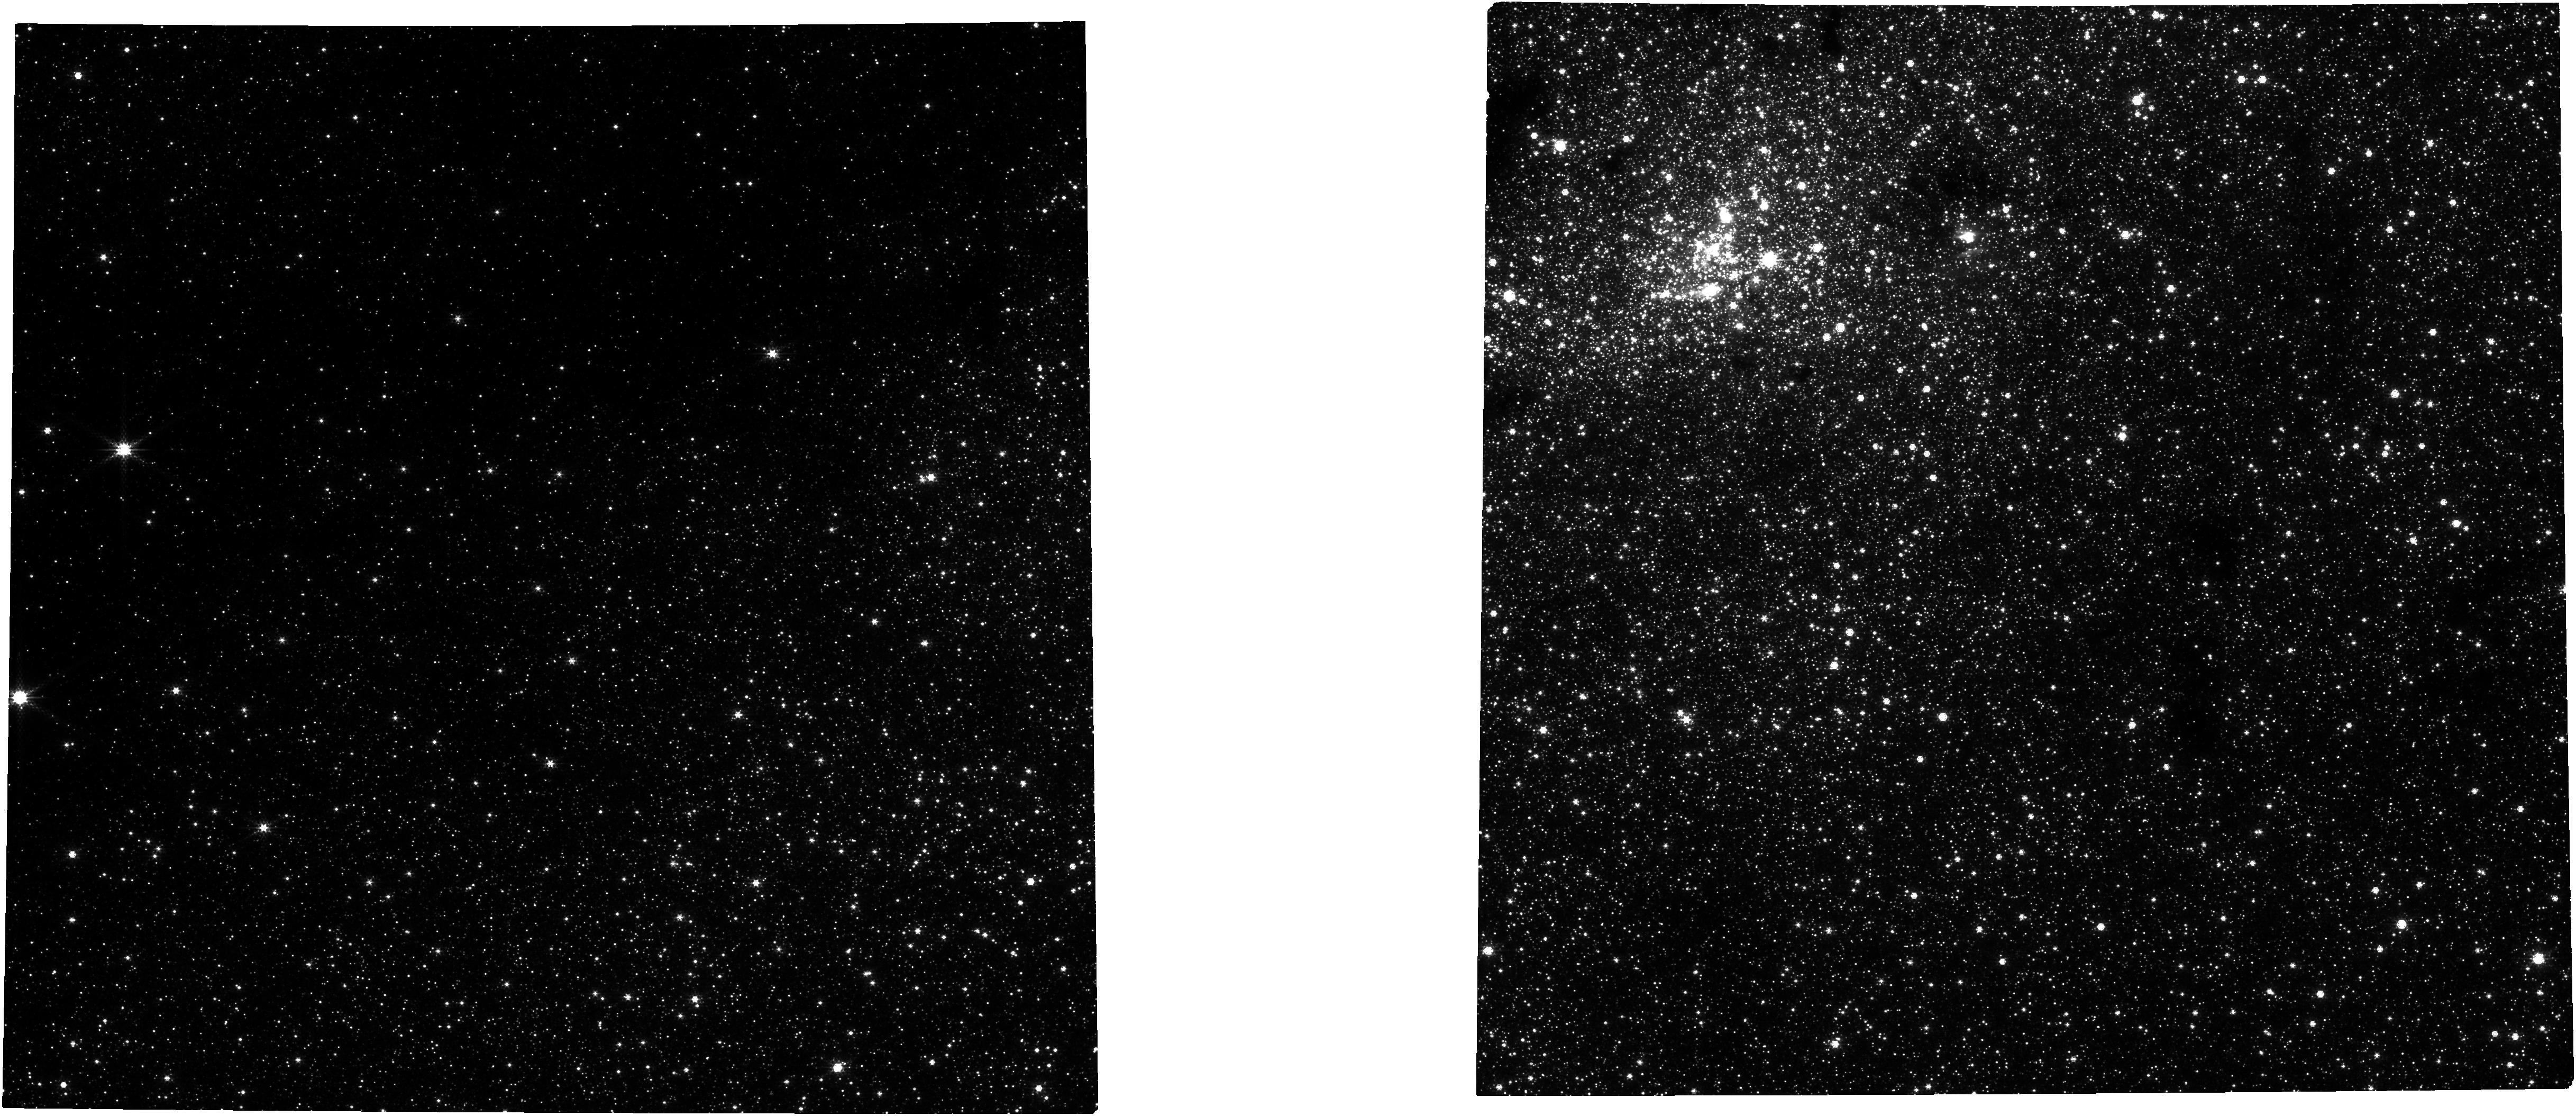
Target: NAME-GAL-CENTER
Instrument: NIRCAM
Filter: F250M
Exposure: 21 min
Observation ID: jw02772-o101_t001_nircam_clear-f250m

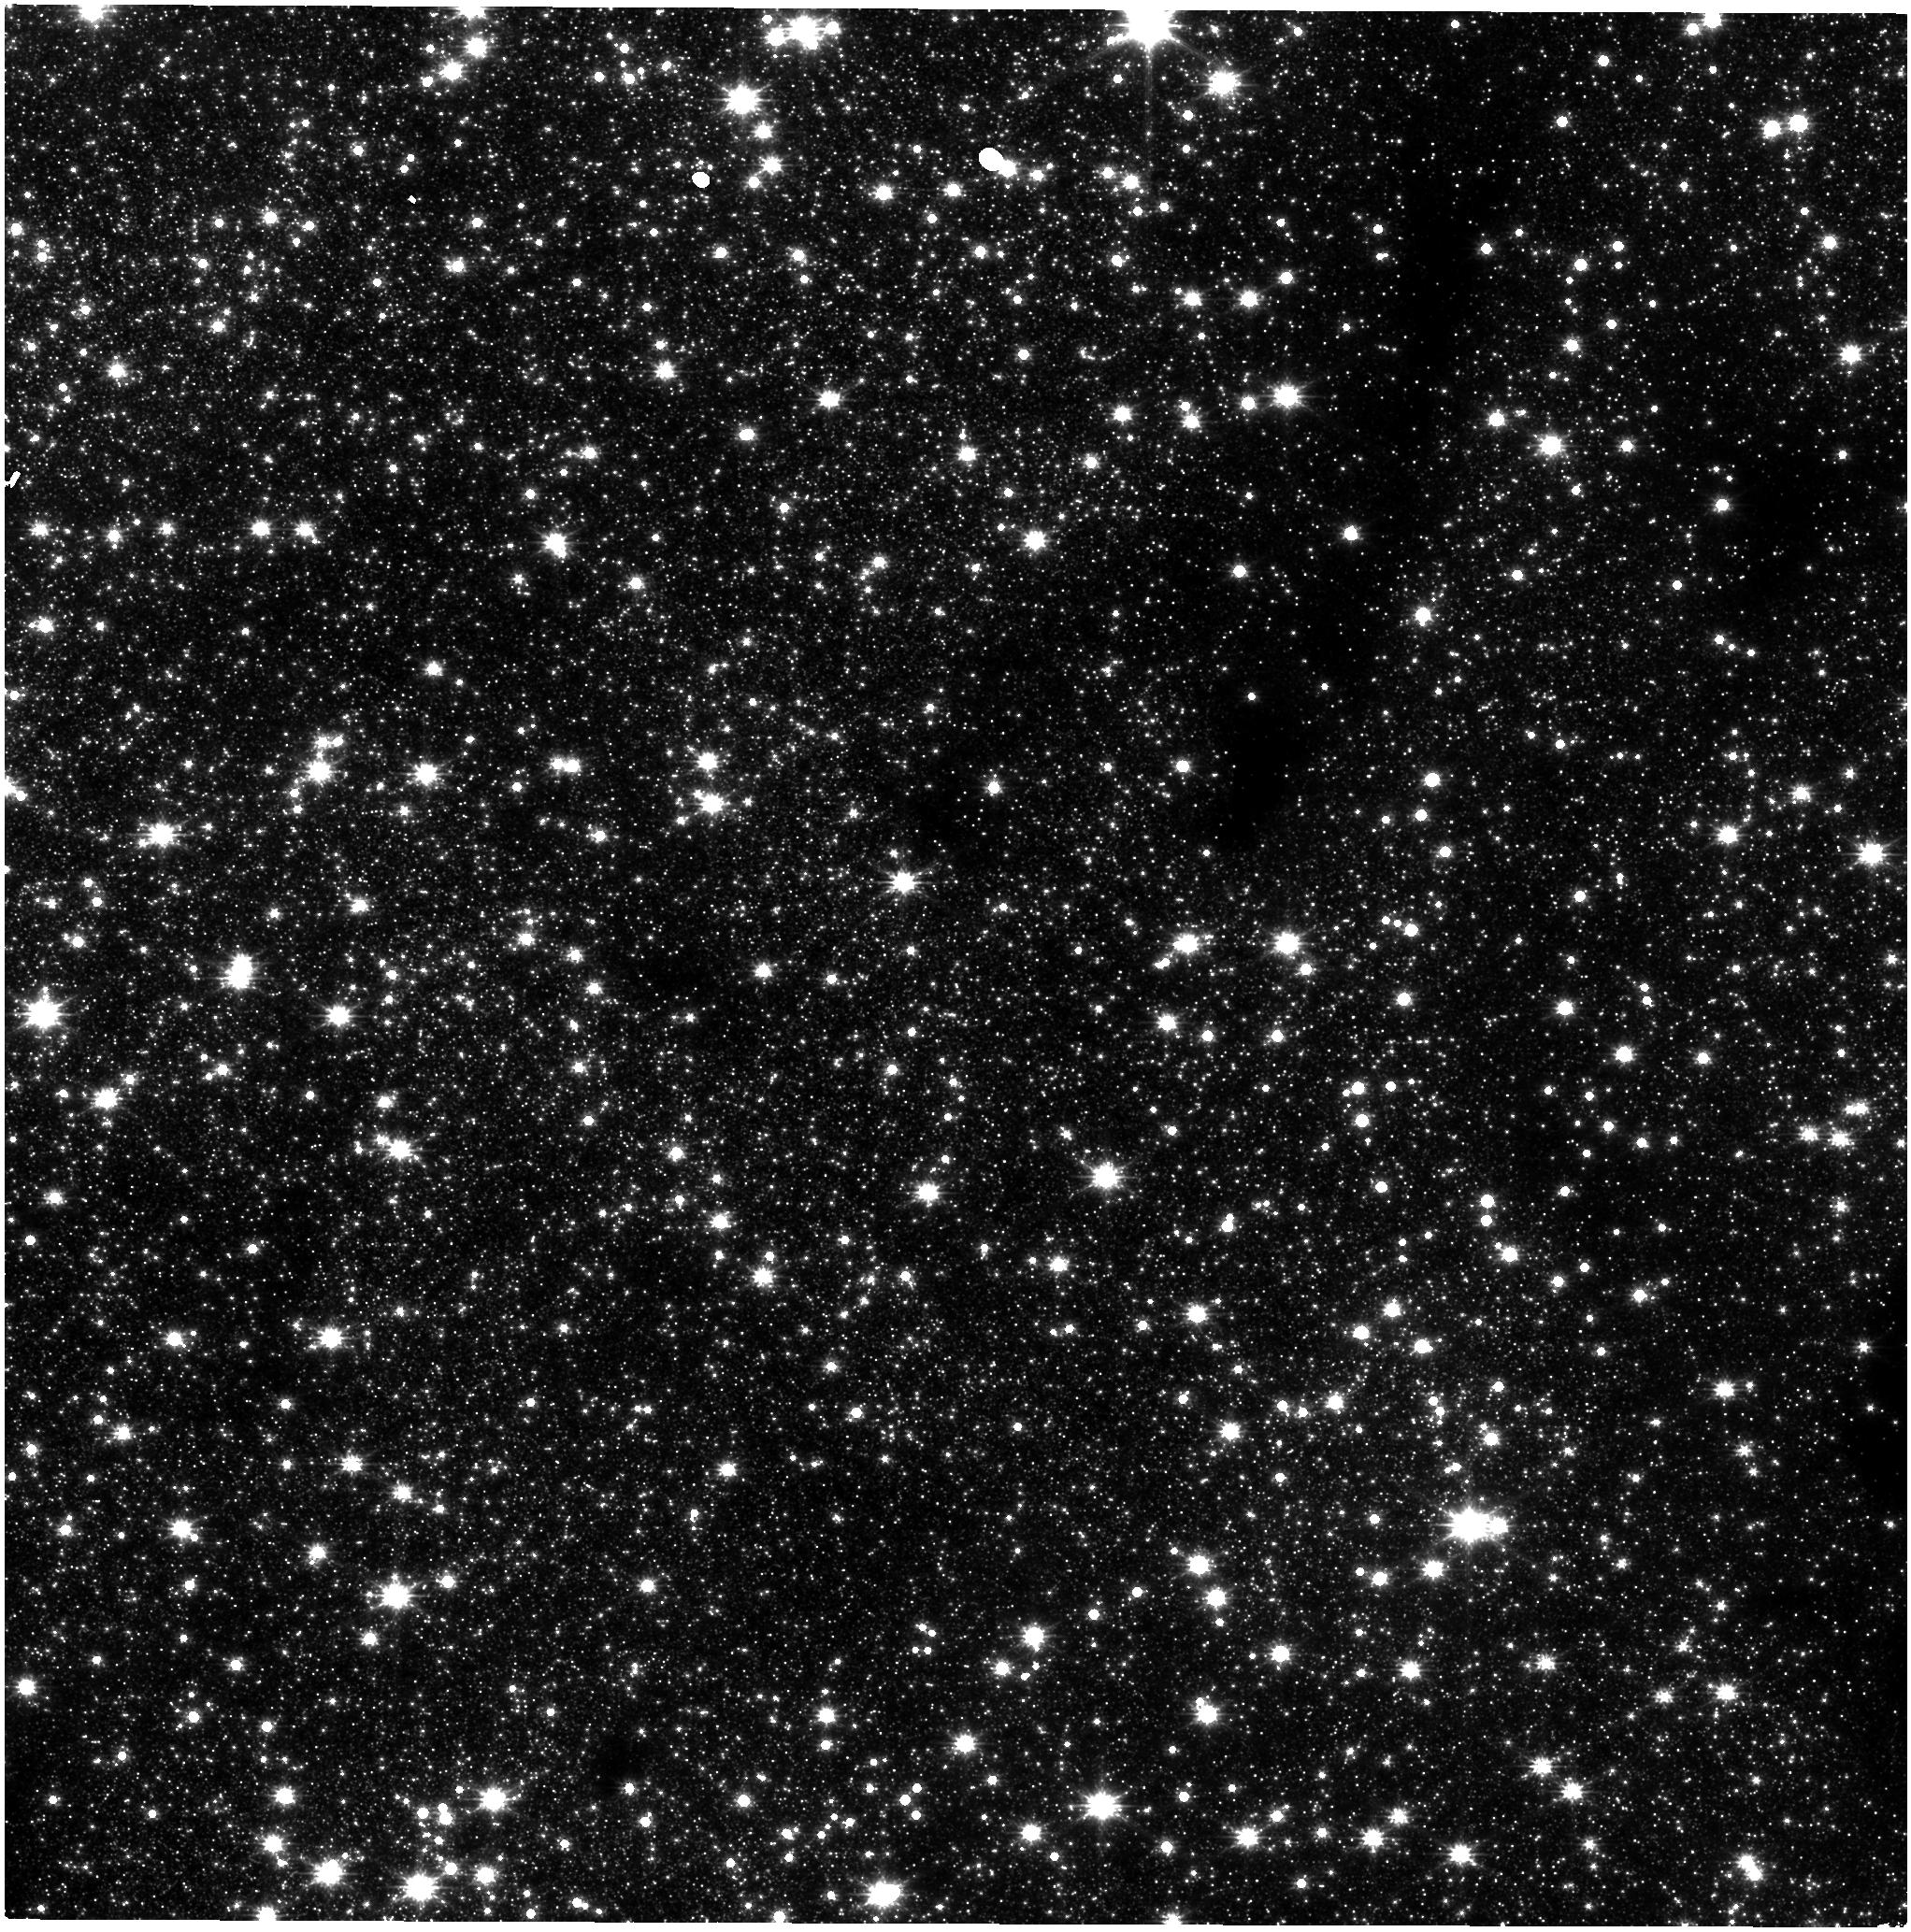
Target: NAME-GAL-CENTER
Instrument: NIRISS
Filter: CLEAR+F200W
Exposure: 20 min
Observation ID: jw02772-o101_t001_niriss_clear-f200w

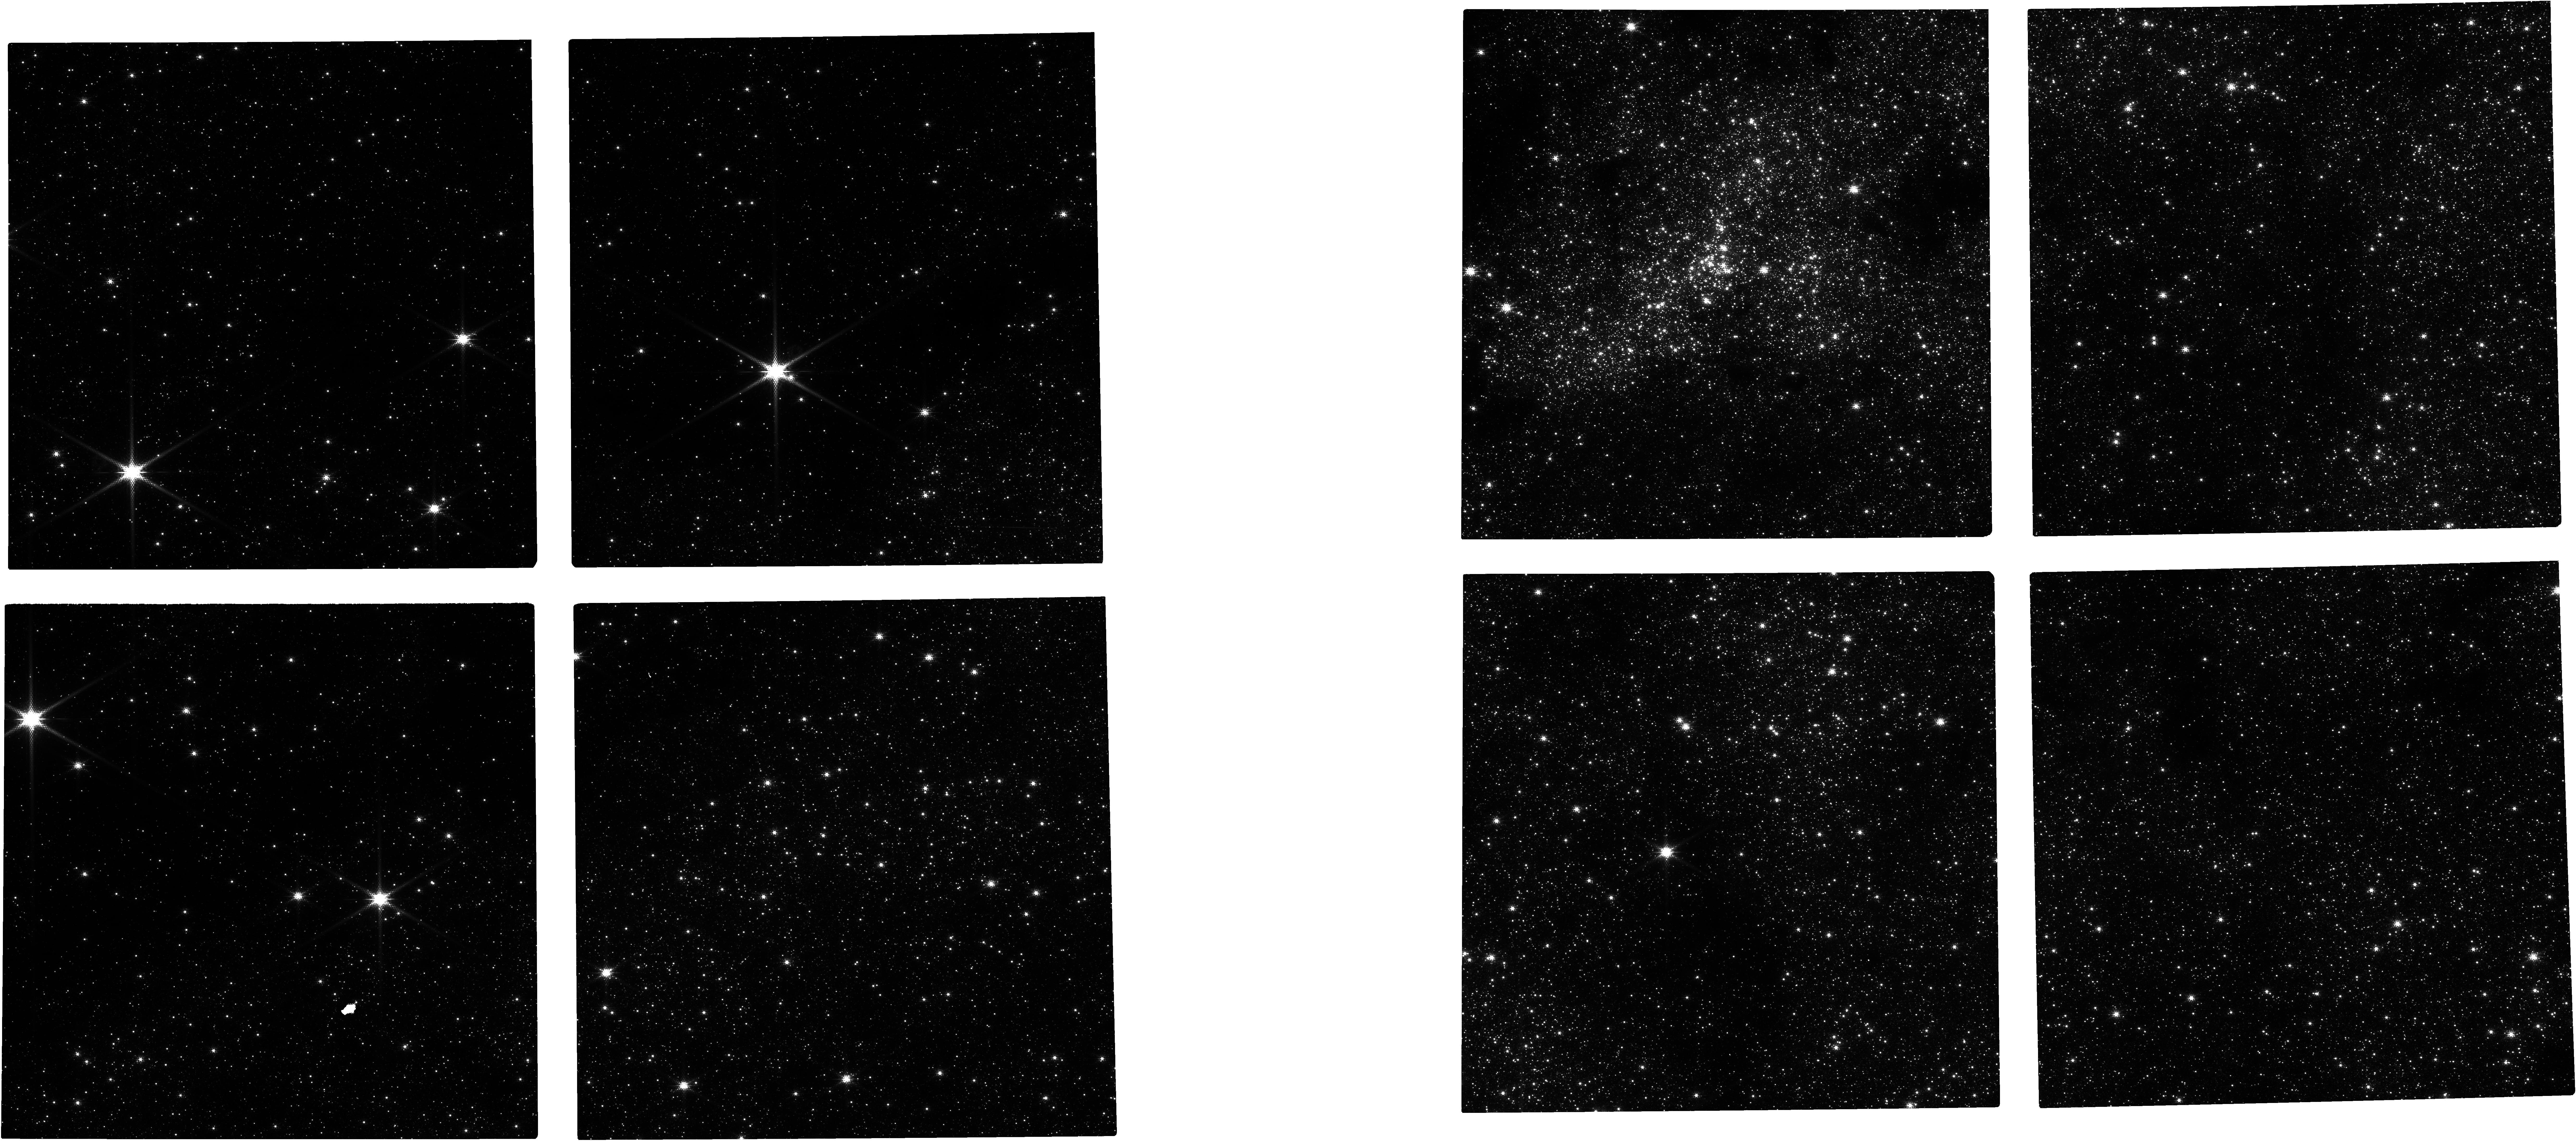
Target: NAME-GAL-CENTER
Instrument: NIRCAM
Filter: F140M
Exposure: 21 min
Observation ID: jw02772-o101_t001_nircam_clear-f140m

Galactic Center Astrometry (PI: van der Marel, Roeland P.)

We will observe the Galactic Center with NIRCam to study the orbits of stars around the supermassive black hole and the structure of the nuclear star cluster. We will focus on the fainter stars, which are harder to measure from the ground. We will observe through medium-band filters in order to go deep without saturating the bright stars too much. This set of observations will constitute a second epoch. Combined with a first epoch already taken in Cycle 1, and a third epoch, which will be taken in Cycle 3, we will measure proper motions; three epochs are necessary to account for curvature in the orbits so close to the Galactic Center.